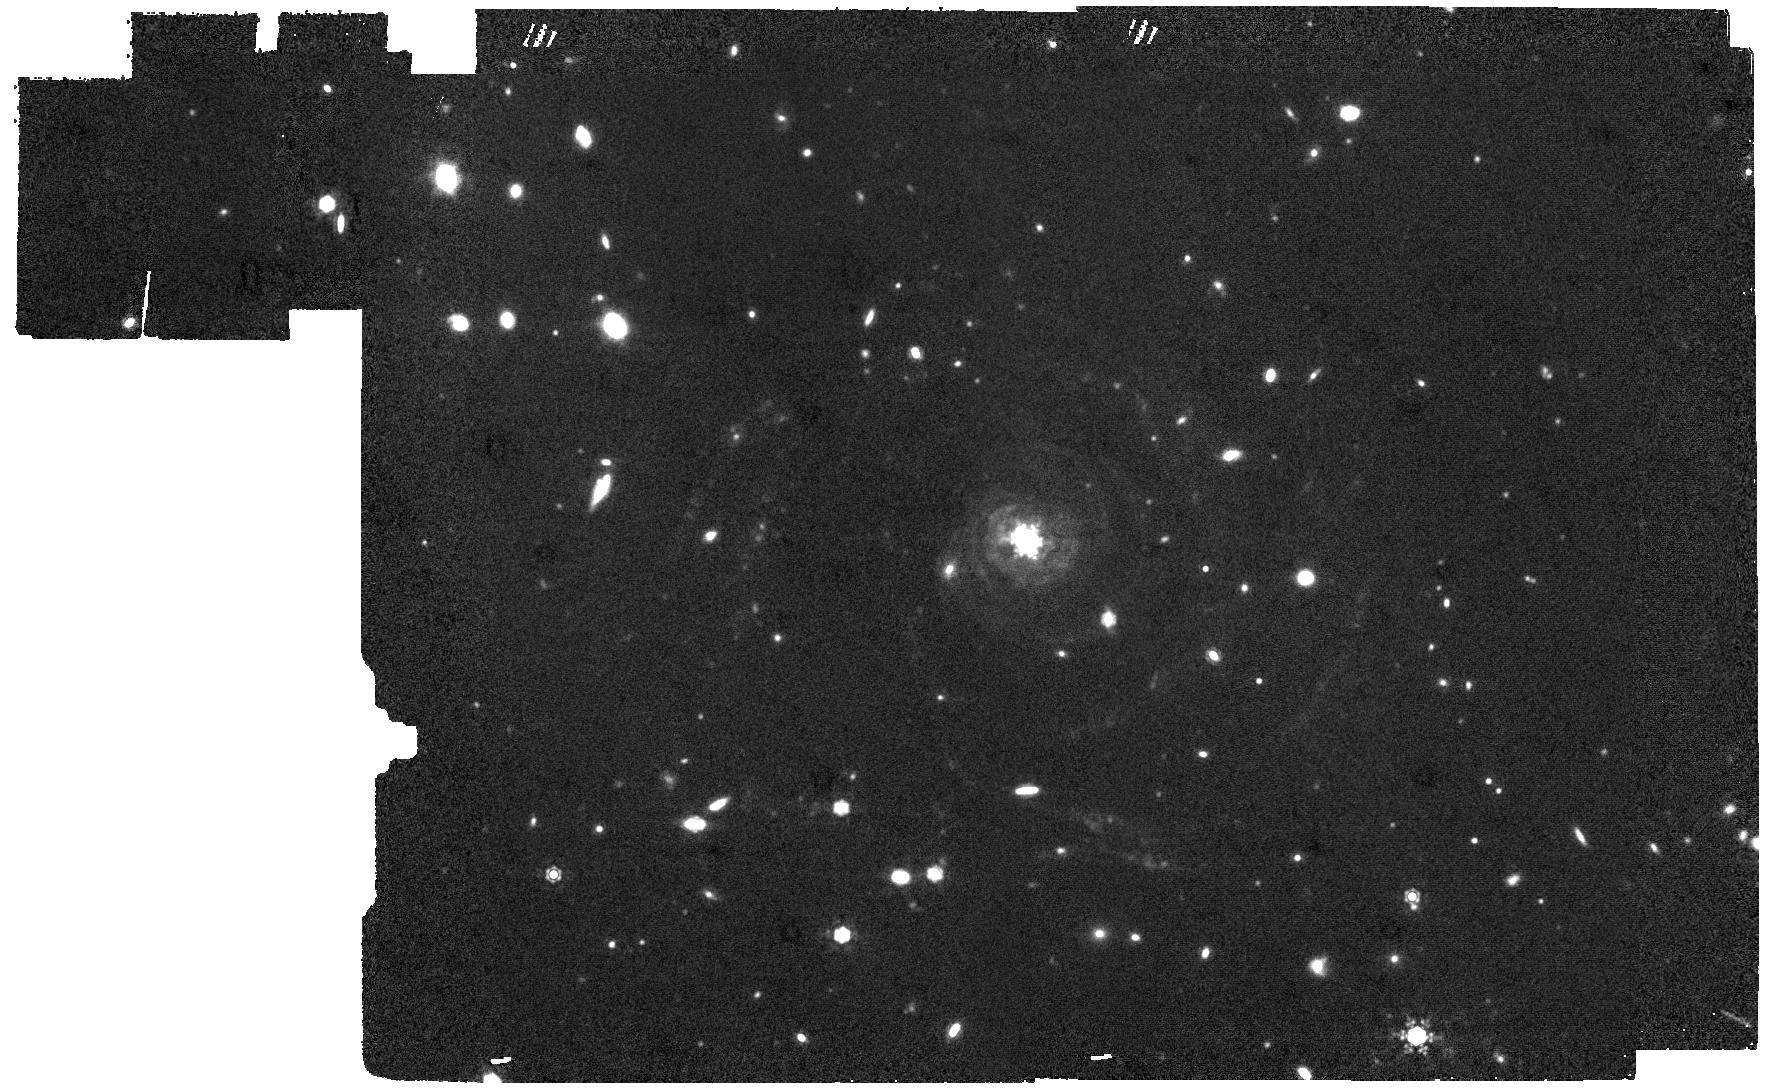
Target: Malin_1
Instrument: MIRI
Filter: F1280W
Exposure: 2 h
Observation ID: jw05394-o001_t001_miri_f1280w

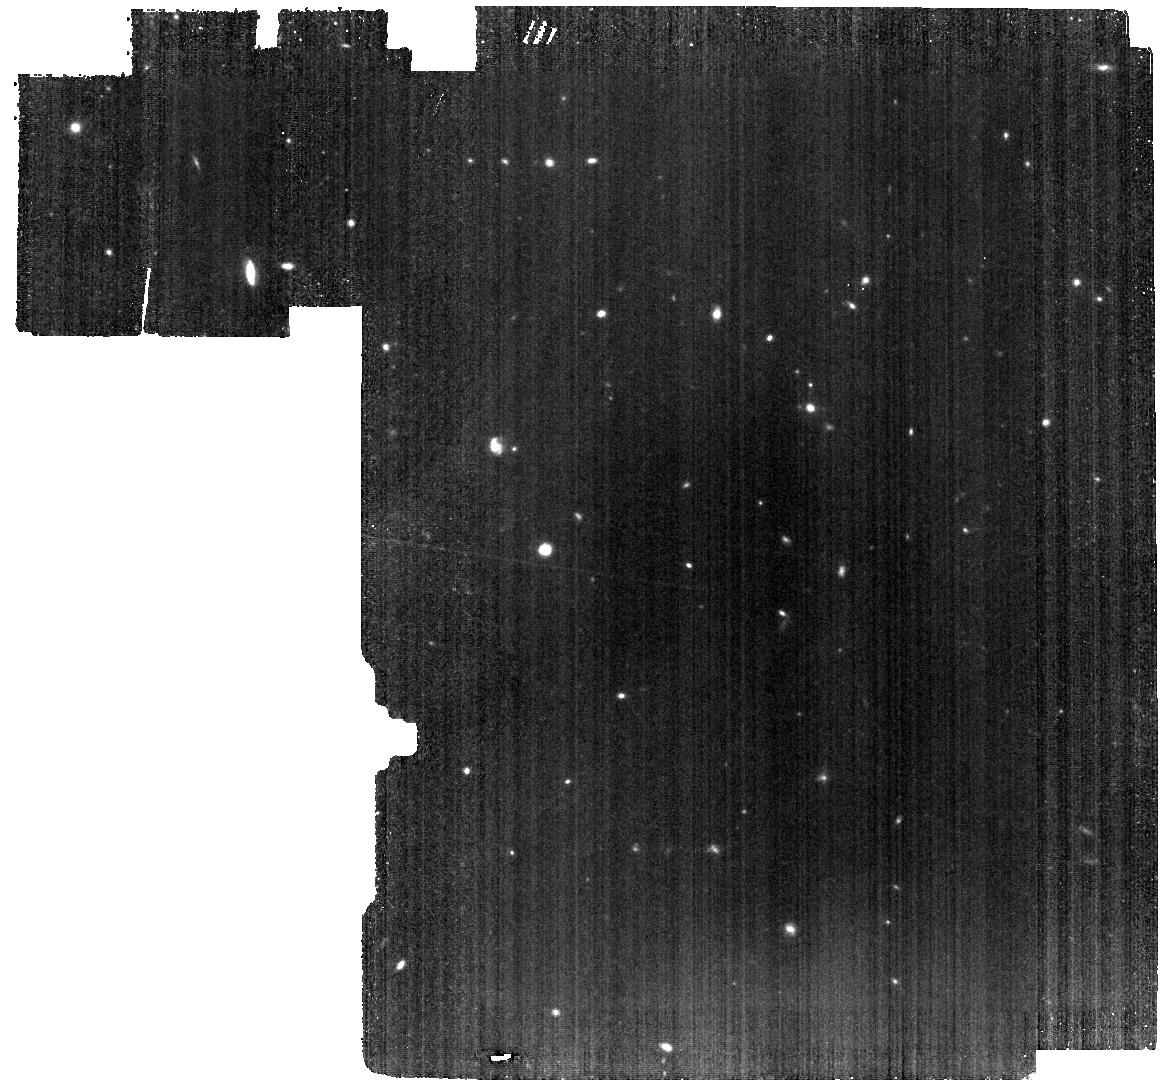
Target: Sky_background
Instrument: MIRI
Filter: F770W
Exposure: 33 min
Observation ID: jw05394-o002_t002_miri_f770w

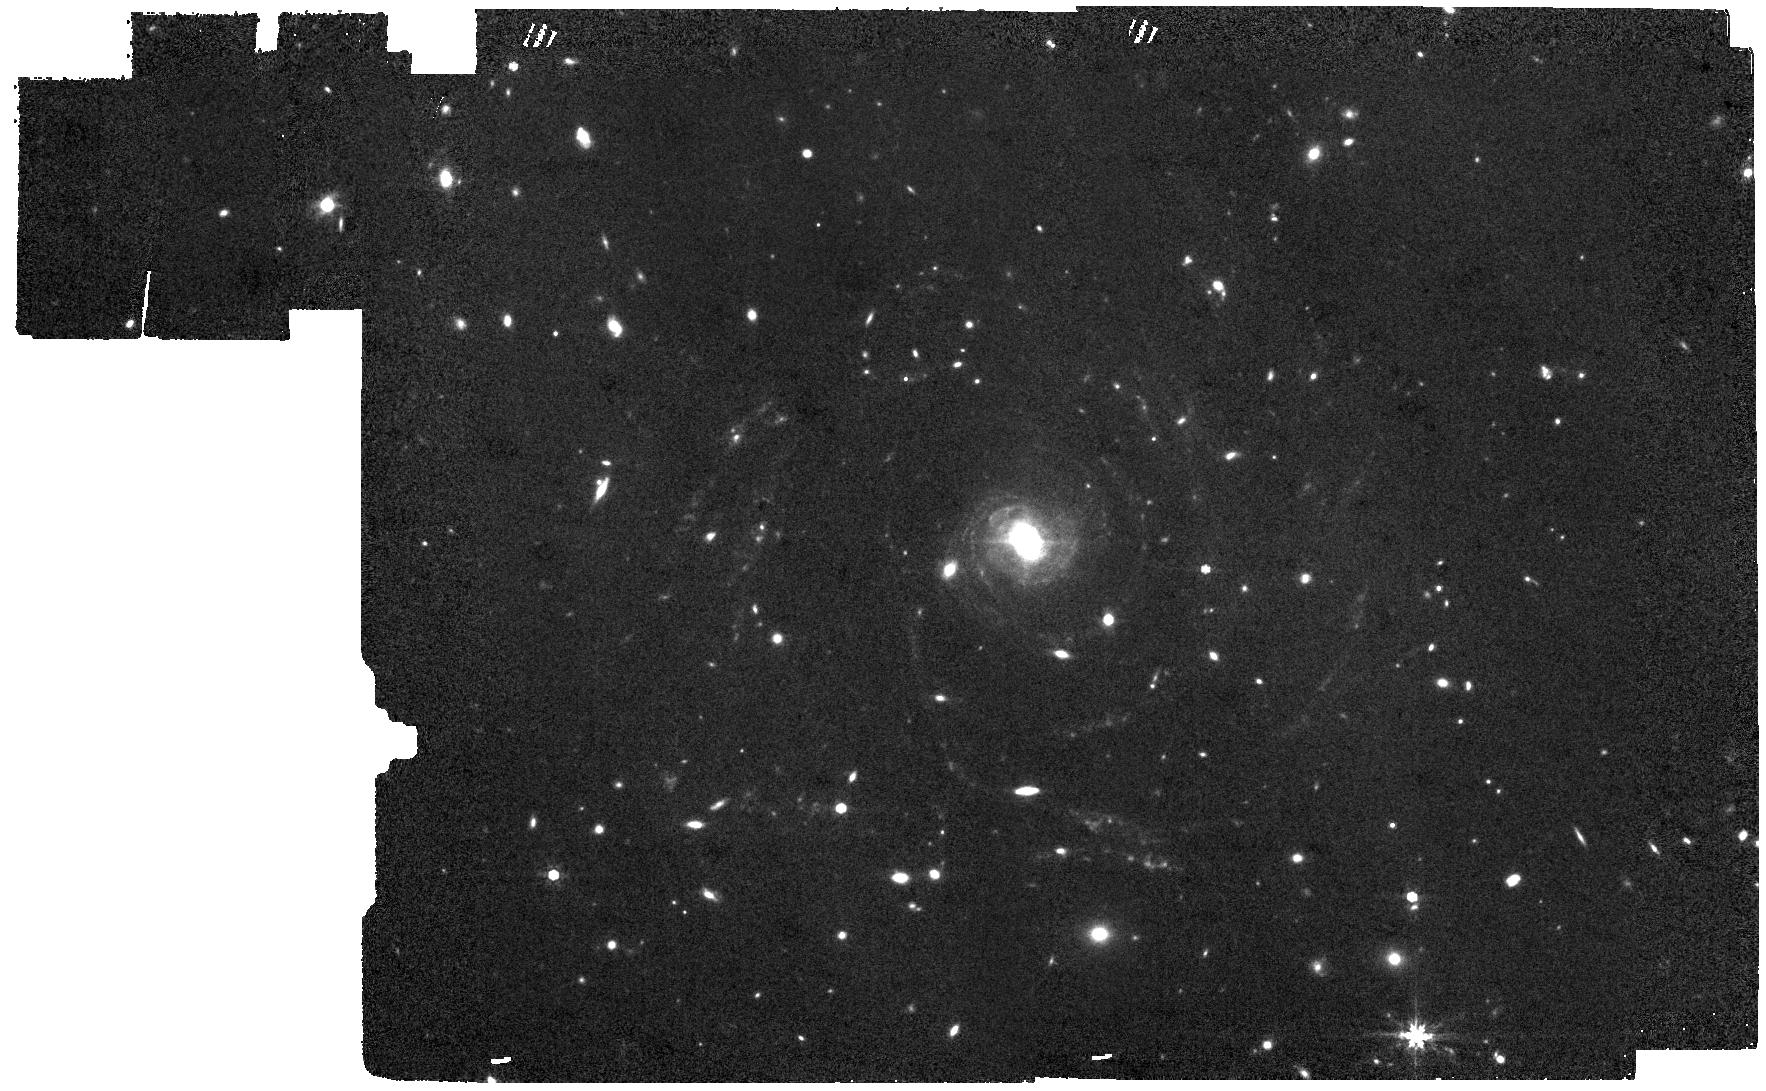
Target: Malin_1
Instrument: MIRI
Filter: F770W
Exposure: 1.1 h
Observation ID: jw05394-o001_t001_miri_f770w

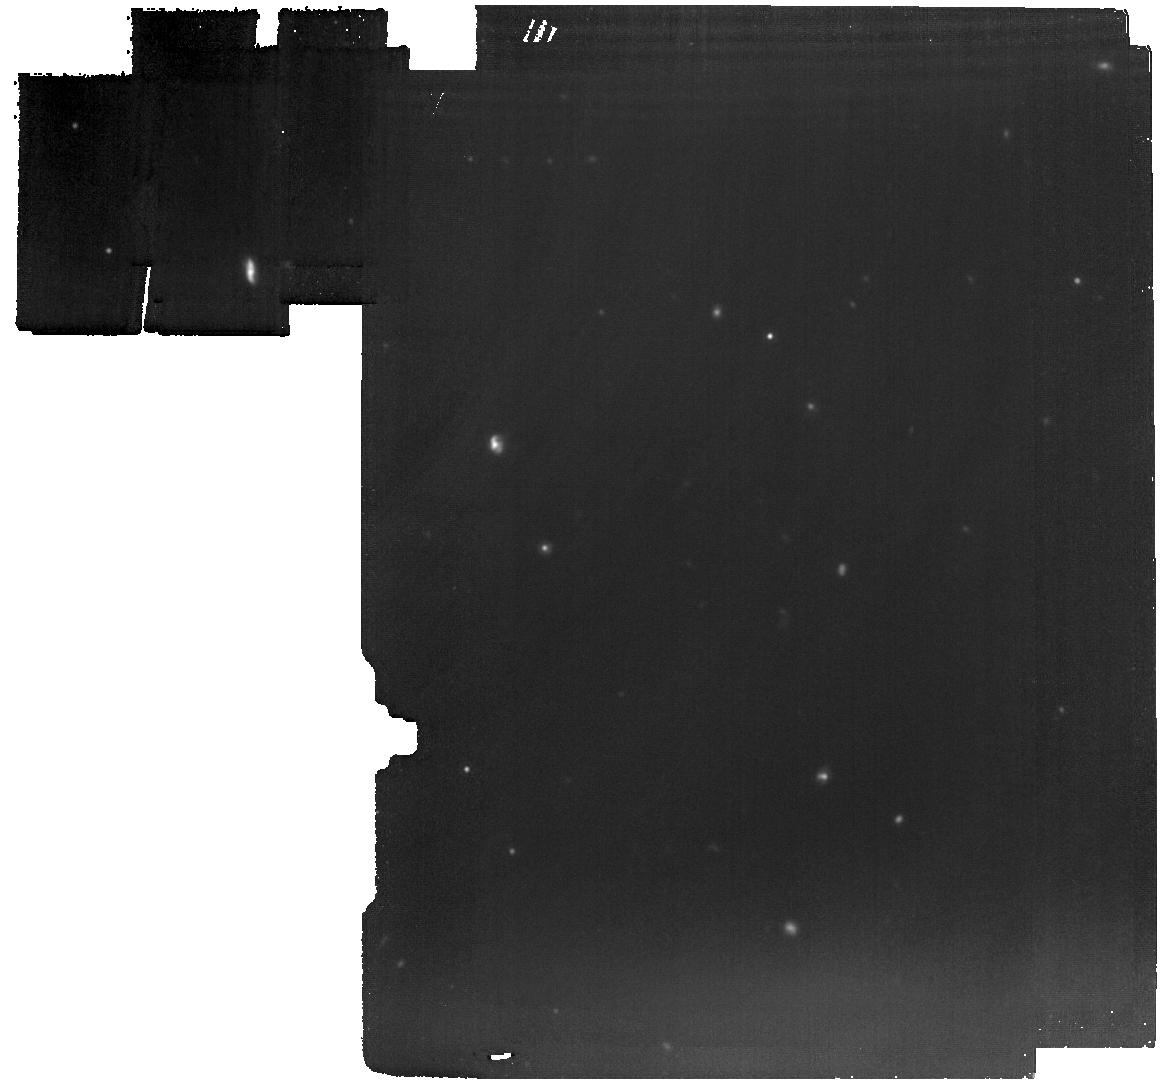
Target: Sky_background
Instrument: MIRI
Filter: F1280W
Exposure: 1 h
Observation ID: jw05394-o002_t002_miri_f1280w

Untangling the Nature of the Kennicutt Relation at the Low End: the Iconic Case of the Giant Low Surface Brightness Galaxy Malin 1 (PI: Berg, Michelle)

Star formation is the basis for galaxy evolution, but how this process occurs in extremely low gas density environments is not understood. The Kennicutt relation correlates the star formation rate surface density to the gas surface density in galaxies. On the low end of the relation, there is a break in the profile and a steepening of the slope where HI efficiently converts to H2. What is unclear is the physical process or ISM conditions that cause the steepness in the relation. Either galaxies have an HI-dominated disk with low H2 filling factor or there is low star formation efficiency within the H2 in this regime. At the extreme low end of the Kennicutt relation sits low surface brightness galaxies (LSBGs), which can be used to distinguish between these two scenarios. Recent work has placed a stringent upper limit on the H2 gas surface density within the giant LSBG Malin 1, seeming to point towards a low H2 filling factor. However, the true answer cannot be determined without quantifying the amount of H2 gas within the disk. Here we propose to observe Malin 1 with MIRI in the F770W dust emission filter and F1280W dust continuum filter to map out the gaseous disk (HI and H2) using dust as a tracer. These observations will enable us to determine the spatially-resolved gas surface density of Malin 1 to the disk edge. By comparing the total gas surface density to the previously measured HI gas surface density, we will identify the cause of the steepening in the Kennicutt relation through the difference of the two values. This work will deepen our understanding of the star formation process in the most extreme gas conditions.